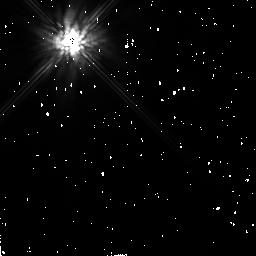
Target: BETA-PIC-DISK
Instrument: NICMOS/NIC2
Filter: F205W
Exposure: 2 min
Observation ID: n4w604060

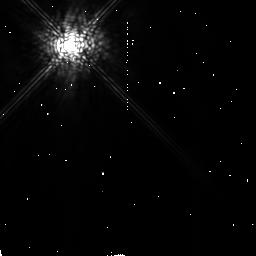
Target: BETA-PIC-DISK
Instrument: NICMOS/NIC2
Filter: POL240L
Exposure: 7 min
Observation ID: n4w604030

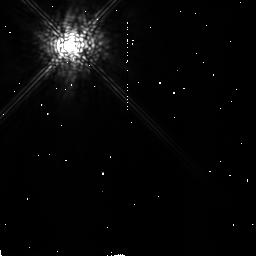
Target: BETA-PIC-DISK
Instrument: NICMOS/NIC2
Filter: POL120L
Exposure: 7 min
Observation ID: n4w604020

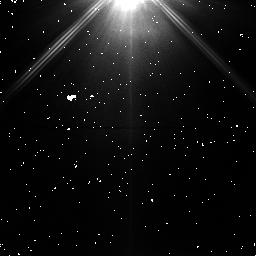
Target: BETA-PIC-DISK
Instrument: NICMOS/NIC1
Filter: POL120S
Exposure: 2 min
Observation ID: n4w603080

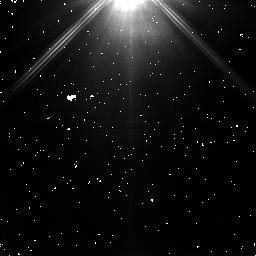
Target: BETA-PIC-DISK
Instrument: NICMOS/NIC1
Filter: POL240S
Exposure: 2 min
Observation ID: n4w603060

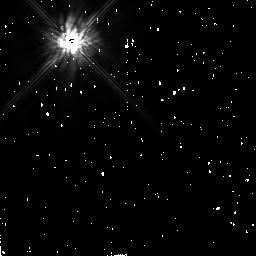
Target: BETA-PIC-DISK
Instrument: NICMOS/NIC2
Filter: F160W
Exposure: 1 min
Observation ID: n4w604040

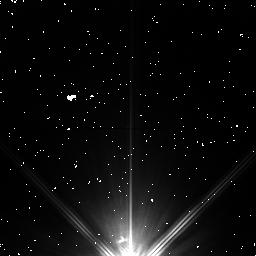
Target: BETA-PIC-DISK
Instrument: NICMOS/NIC1
Filter: POL0S
Exposure: 2 min
Observation ID: n4w603070

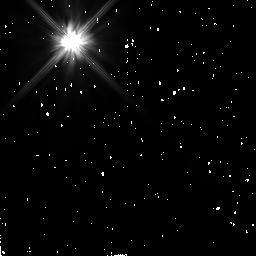
Target: BETA-PIC-DISK
Instrument: NICMOS/NIC2
Filter: F110W
Exposure: 2 min
Observation ID: n4w604050

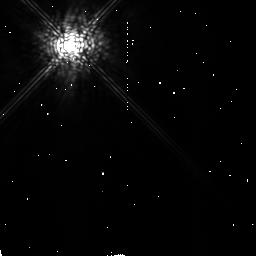
Target: BETA-PIC-DISK
Instrument: NICMOS/NIC2
Filter: POL0L
Exposure: 7 min
Observation ID: n4w604010

SPECTROSCOPY AND POLARIMETRY OF THE BETA PICTORIS (PI: Smith, Bradford A.)

Little is known about the Beta Pictoris disk within 50 AU of the central star. No near-infrared spectrophotometry or polarimetry exists within this dynamically interesting region, which is about the same size as our own solar system and which appears to be relatively depleted of disk material. We will do grism spectroscopy and polarimetry of the disk from within 5 AU of the star to the outer limits of the disk as determined by the total integration time. Such observations should help to characterize the chemical and physical properties of the disk particles as a function of their distance from the star. By moving the star close to the edge of the coronagraphic hole, it may be possible to observe the disk as close as 2 AU from the star. A sequence of 3 images with small offsets within the coronagraphic hole will be made using the F110W and F160W filters. These observations are expected to provide photometric, color and morphological properties of the very inner parts of the disk.